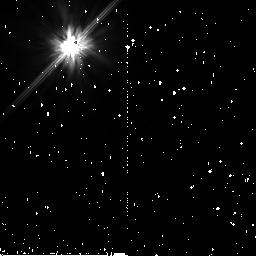
Target: HD215984. Instrument: NICMOS/NIC2. Filter: F110W. Exposure: 43 min. Observation ID: n9bc76010

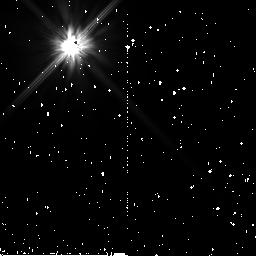
Target: HD188162-NICMOS. Instrument: NICMOS/NIC2. Filter: F110W. Exposure: 45 min. Observation ID: n9bc72010

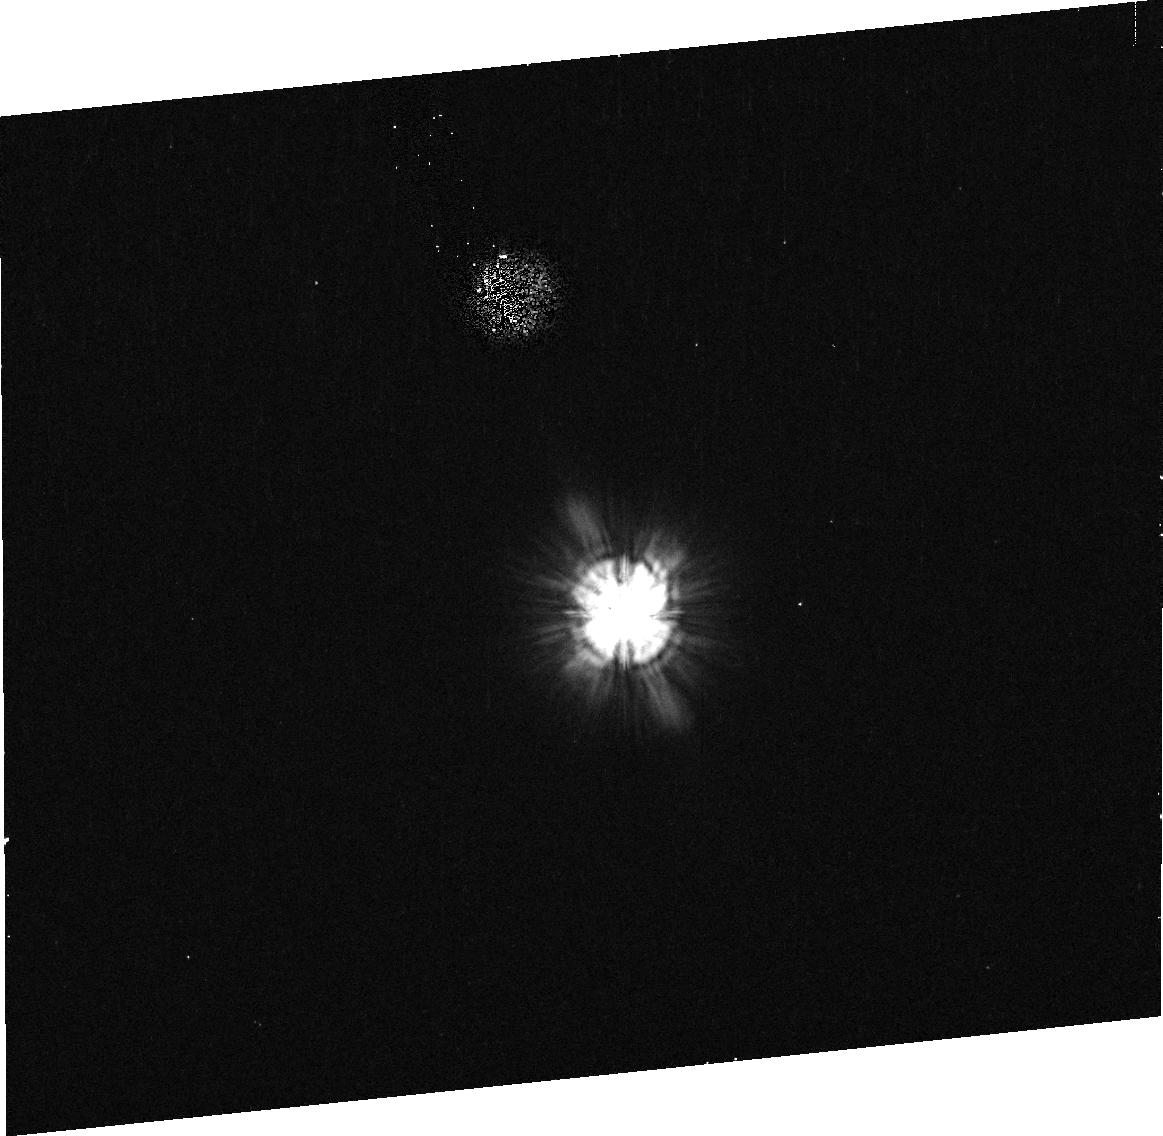
Target: BD+05D378. Instrument: ACS/HRC. Filter: F606W. Exposure: 3 min. Observation ID: j9bc05070

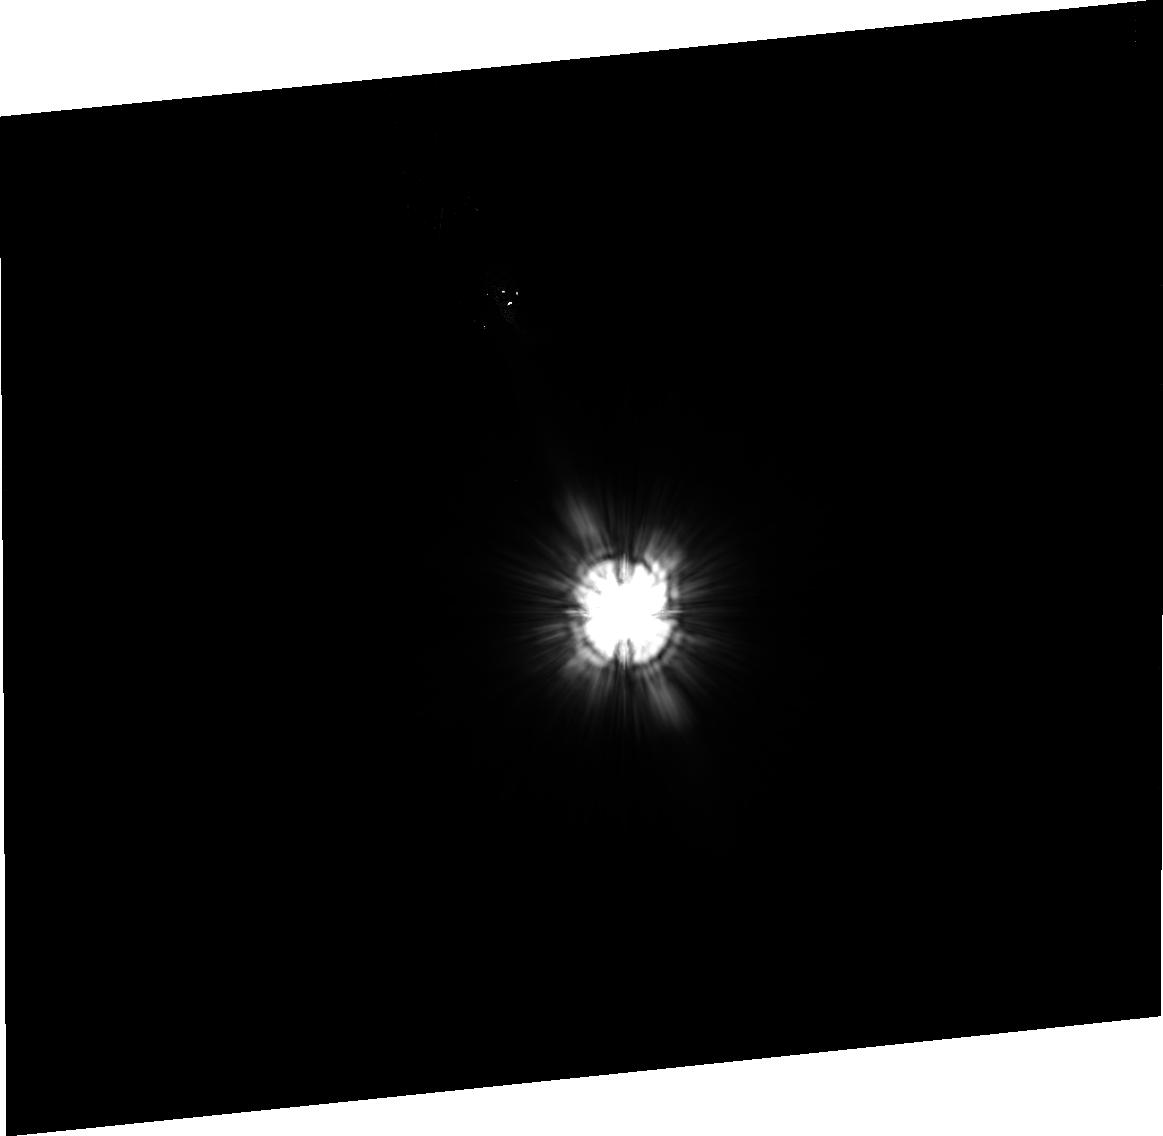
Target: HD35850. Instrument: ACS/HRC. Filter: F606W. Exposure: 33 min. Observation ID: j9bc19030

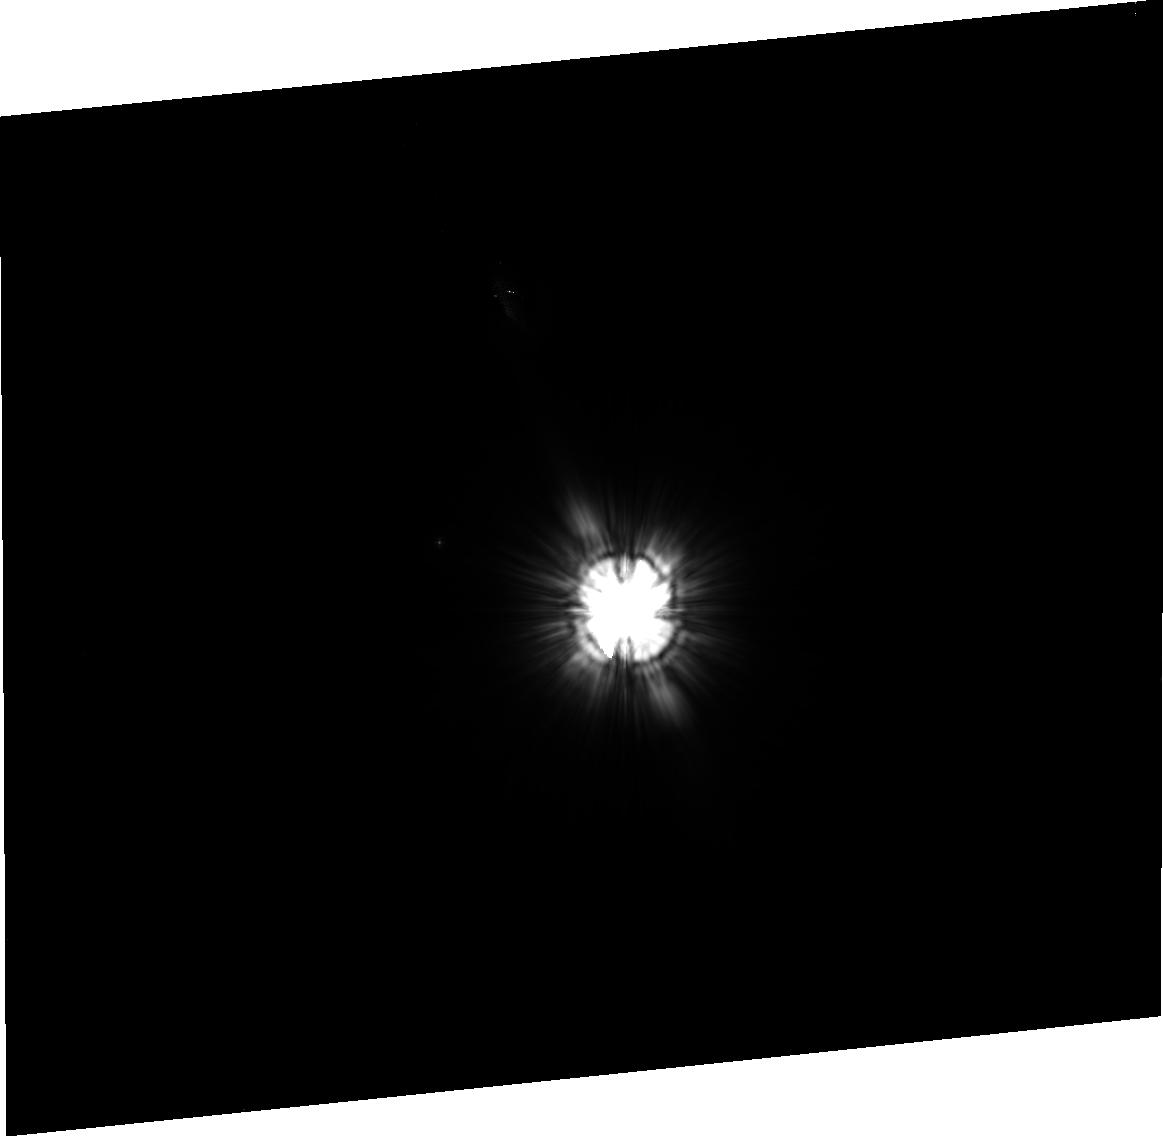
Target: HD146624. Instrument: ACS/HRC. Filter: F606W. Exposure: 34 min. Observation ID: j9bc37030

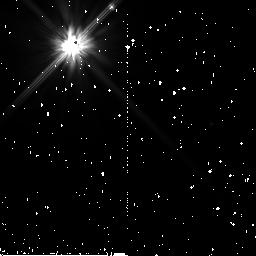
Target: HD181296A-NICMOS. Instrument: NICMOS/NIC2. Filter: F110W. Exposure: 45 min. Observation ID: n9bc71010

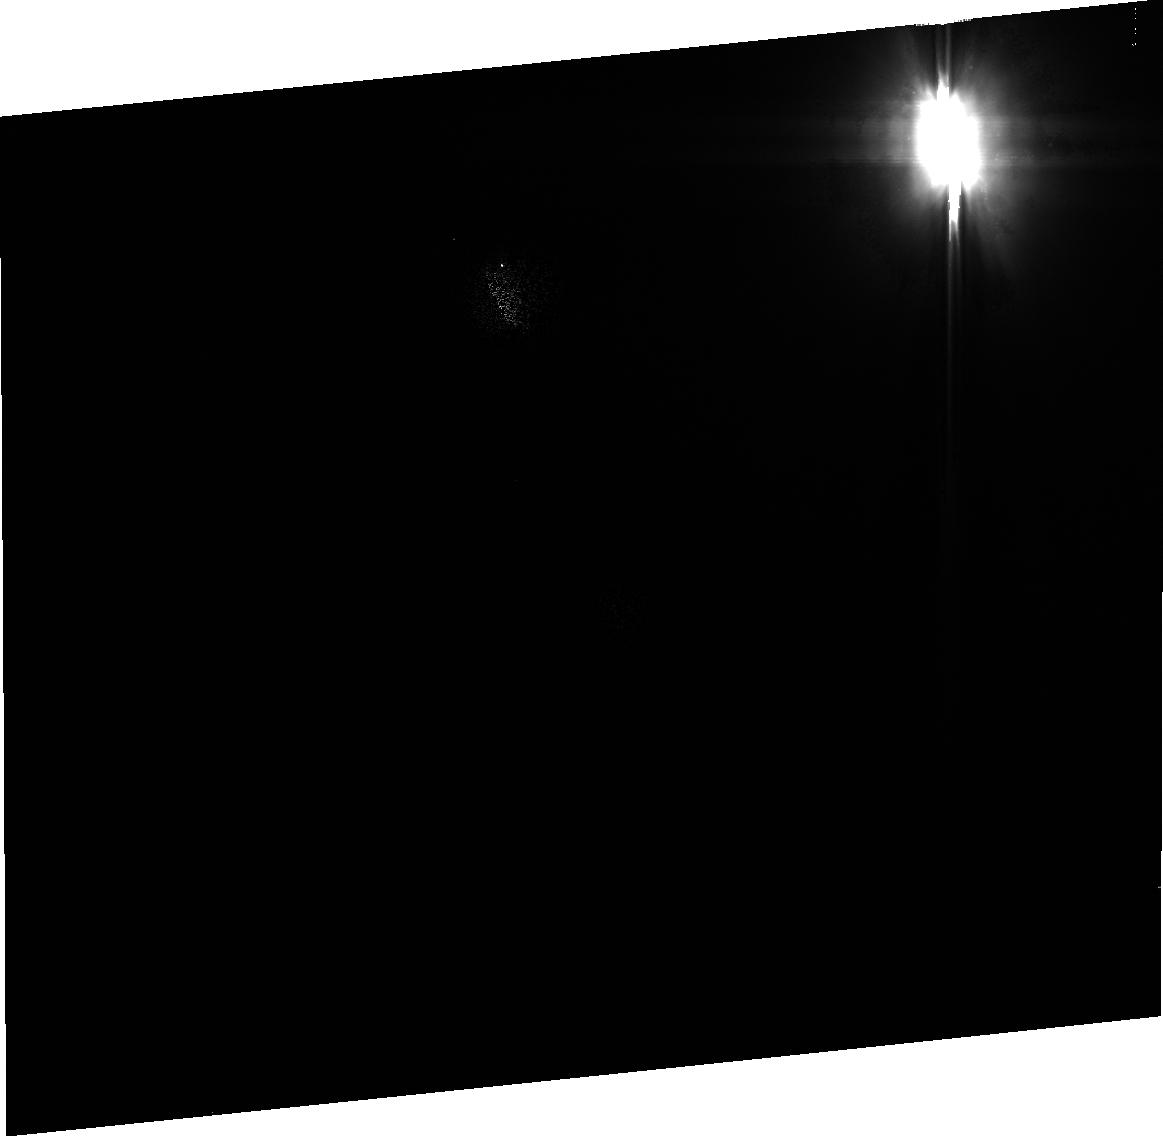
Target: HD31906. Instrument: ACS/HRC. Filter: F606W. Exposure: 2 min. Observation ID: j9bc04010

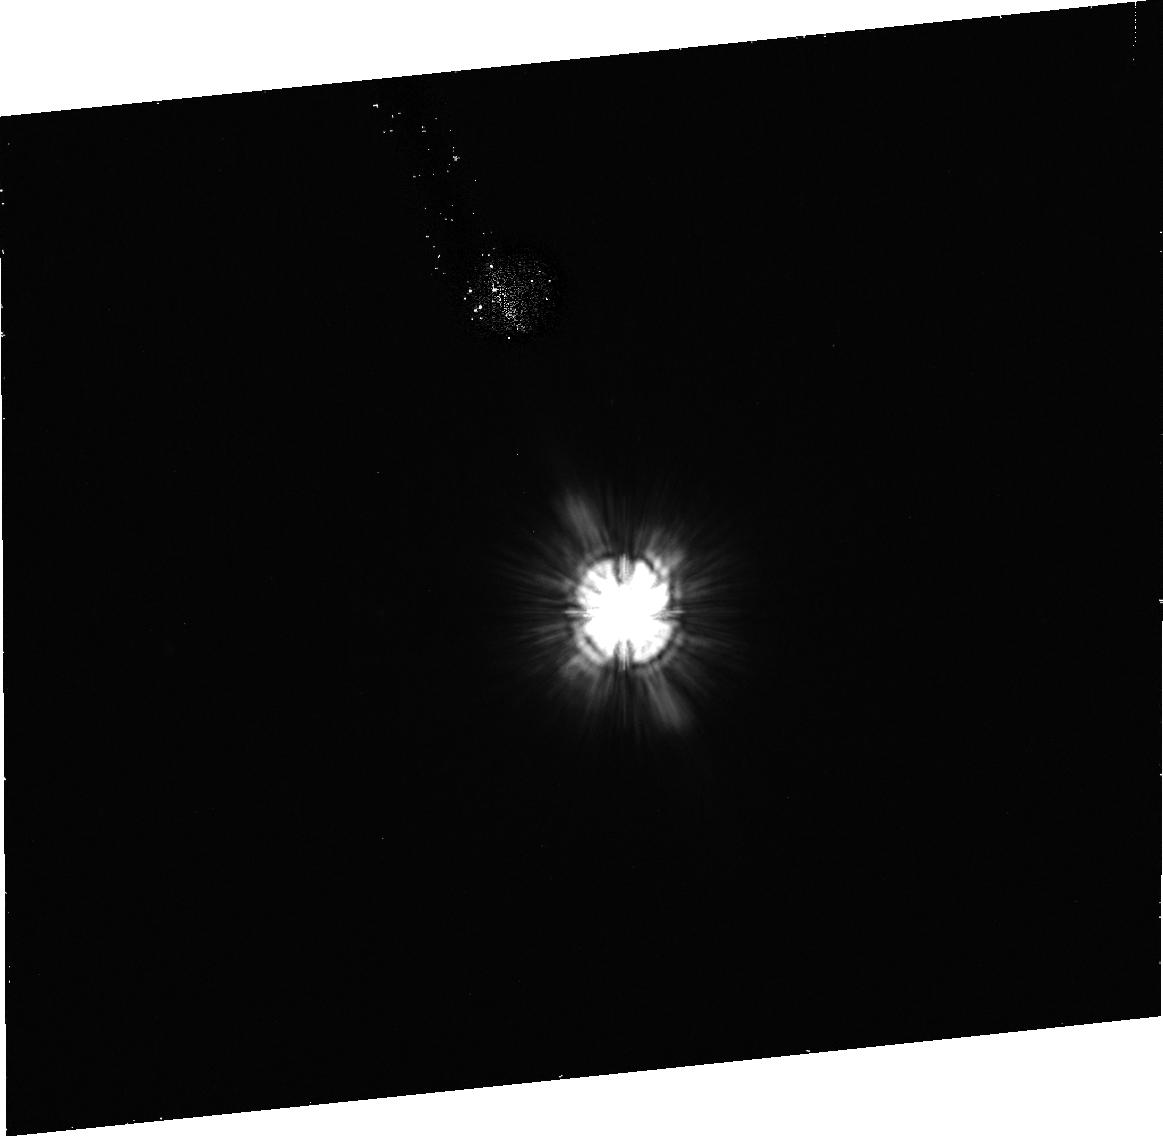
Target: GJ3305. Instrument: ACS/HRC. Filter: F606W. Exposure: 35 min. Observation ID: j9bc01090

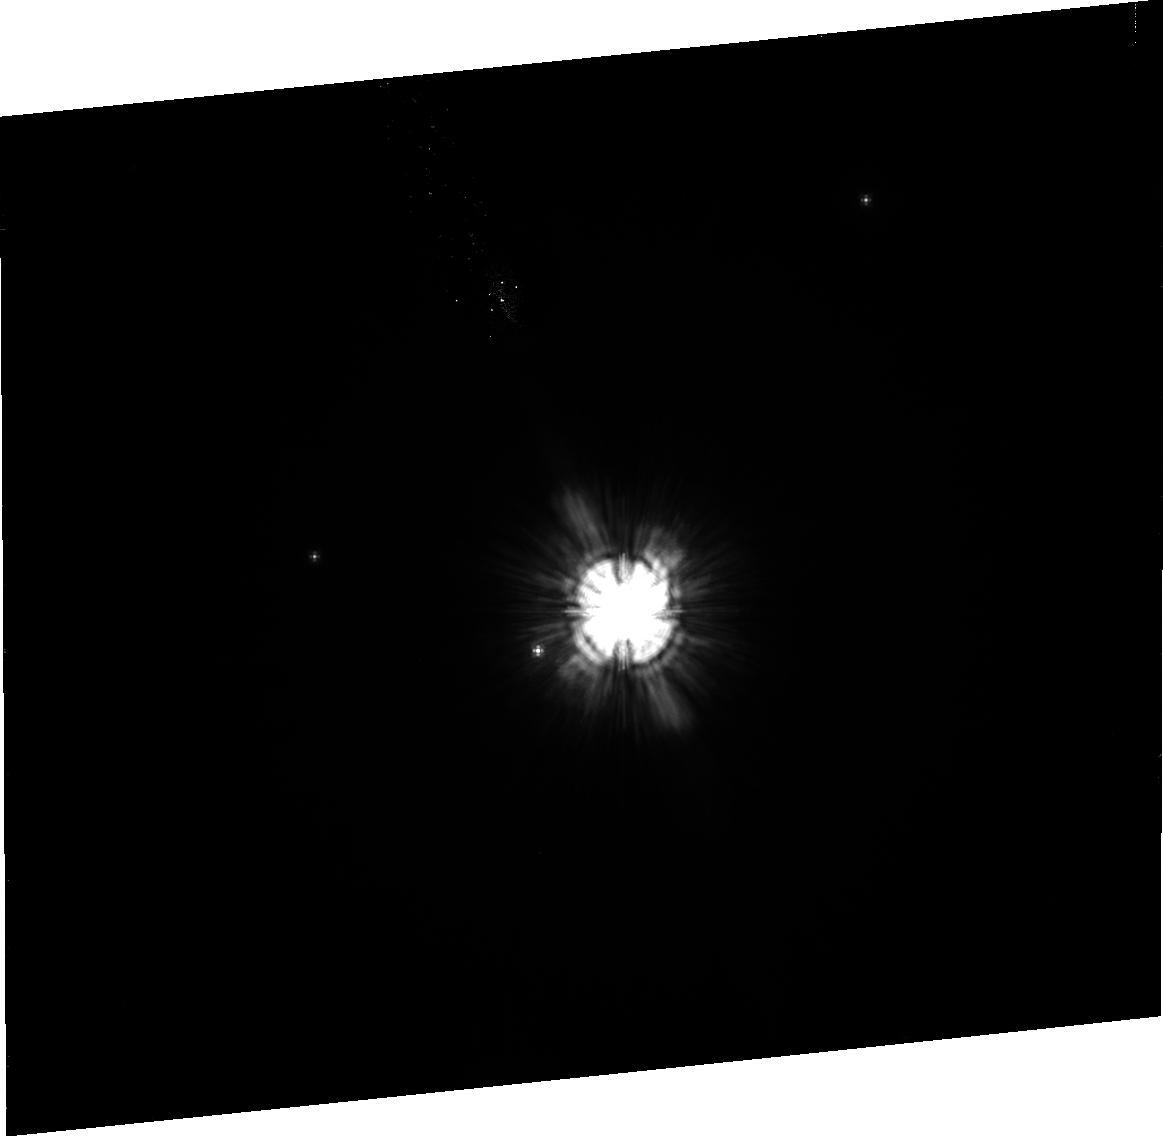
Target: HD171778. Instrument: ACS/HRC. Filter: F606W. Exposure: 44 min. Observation ID: j9bc26010

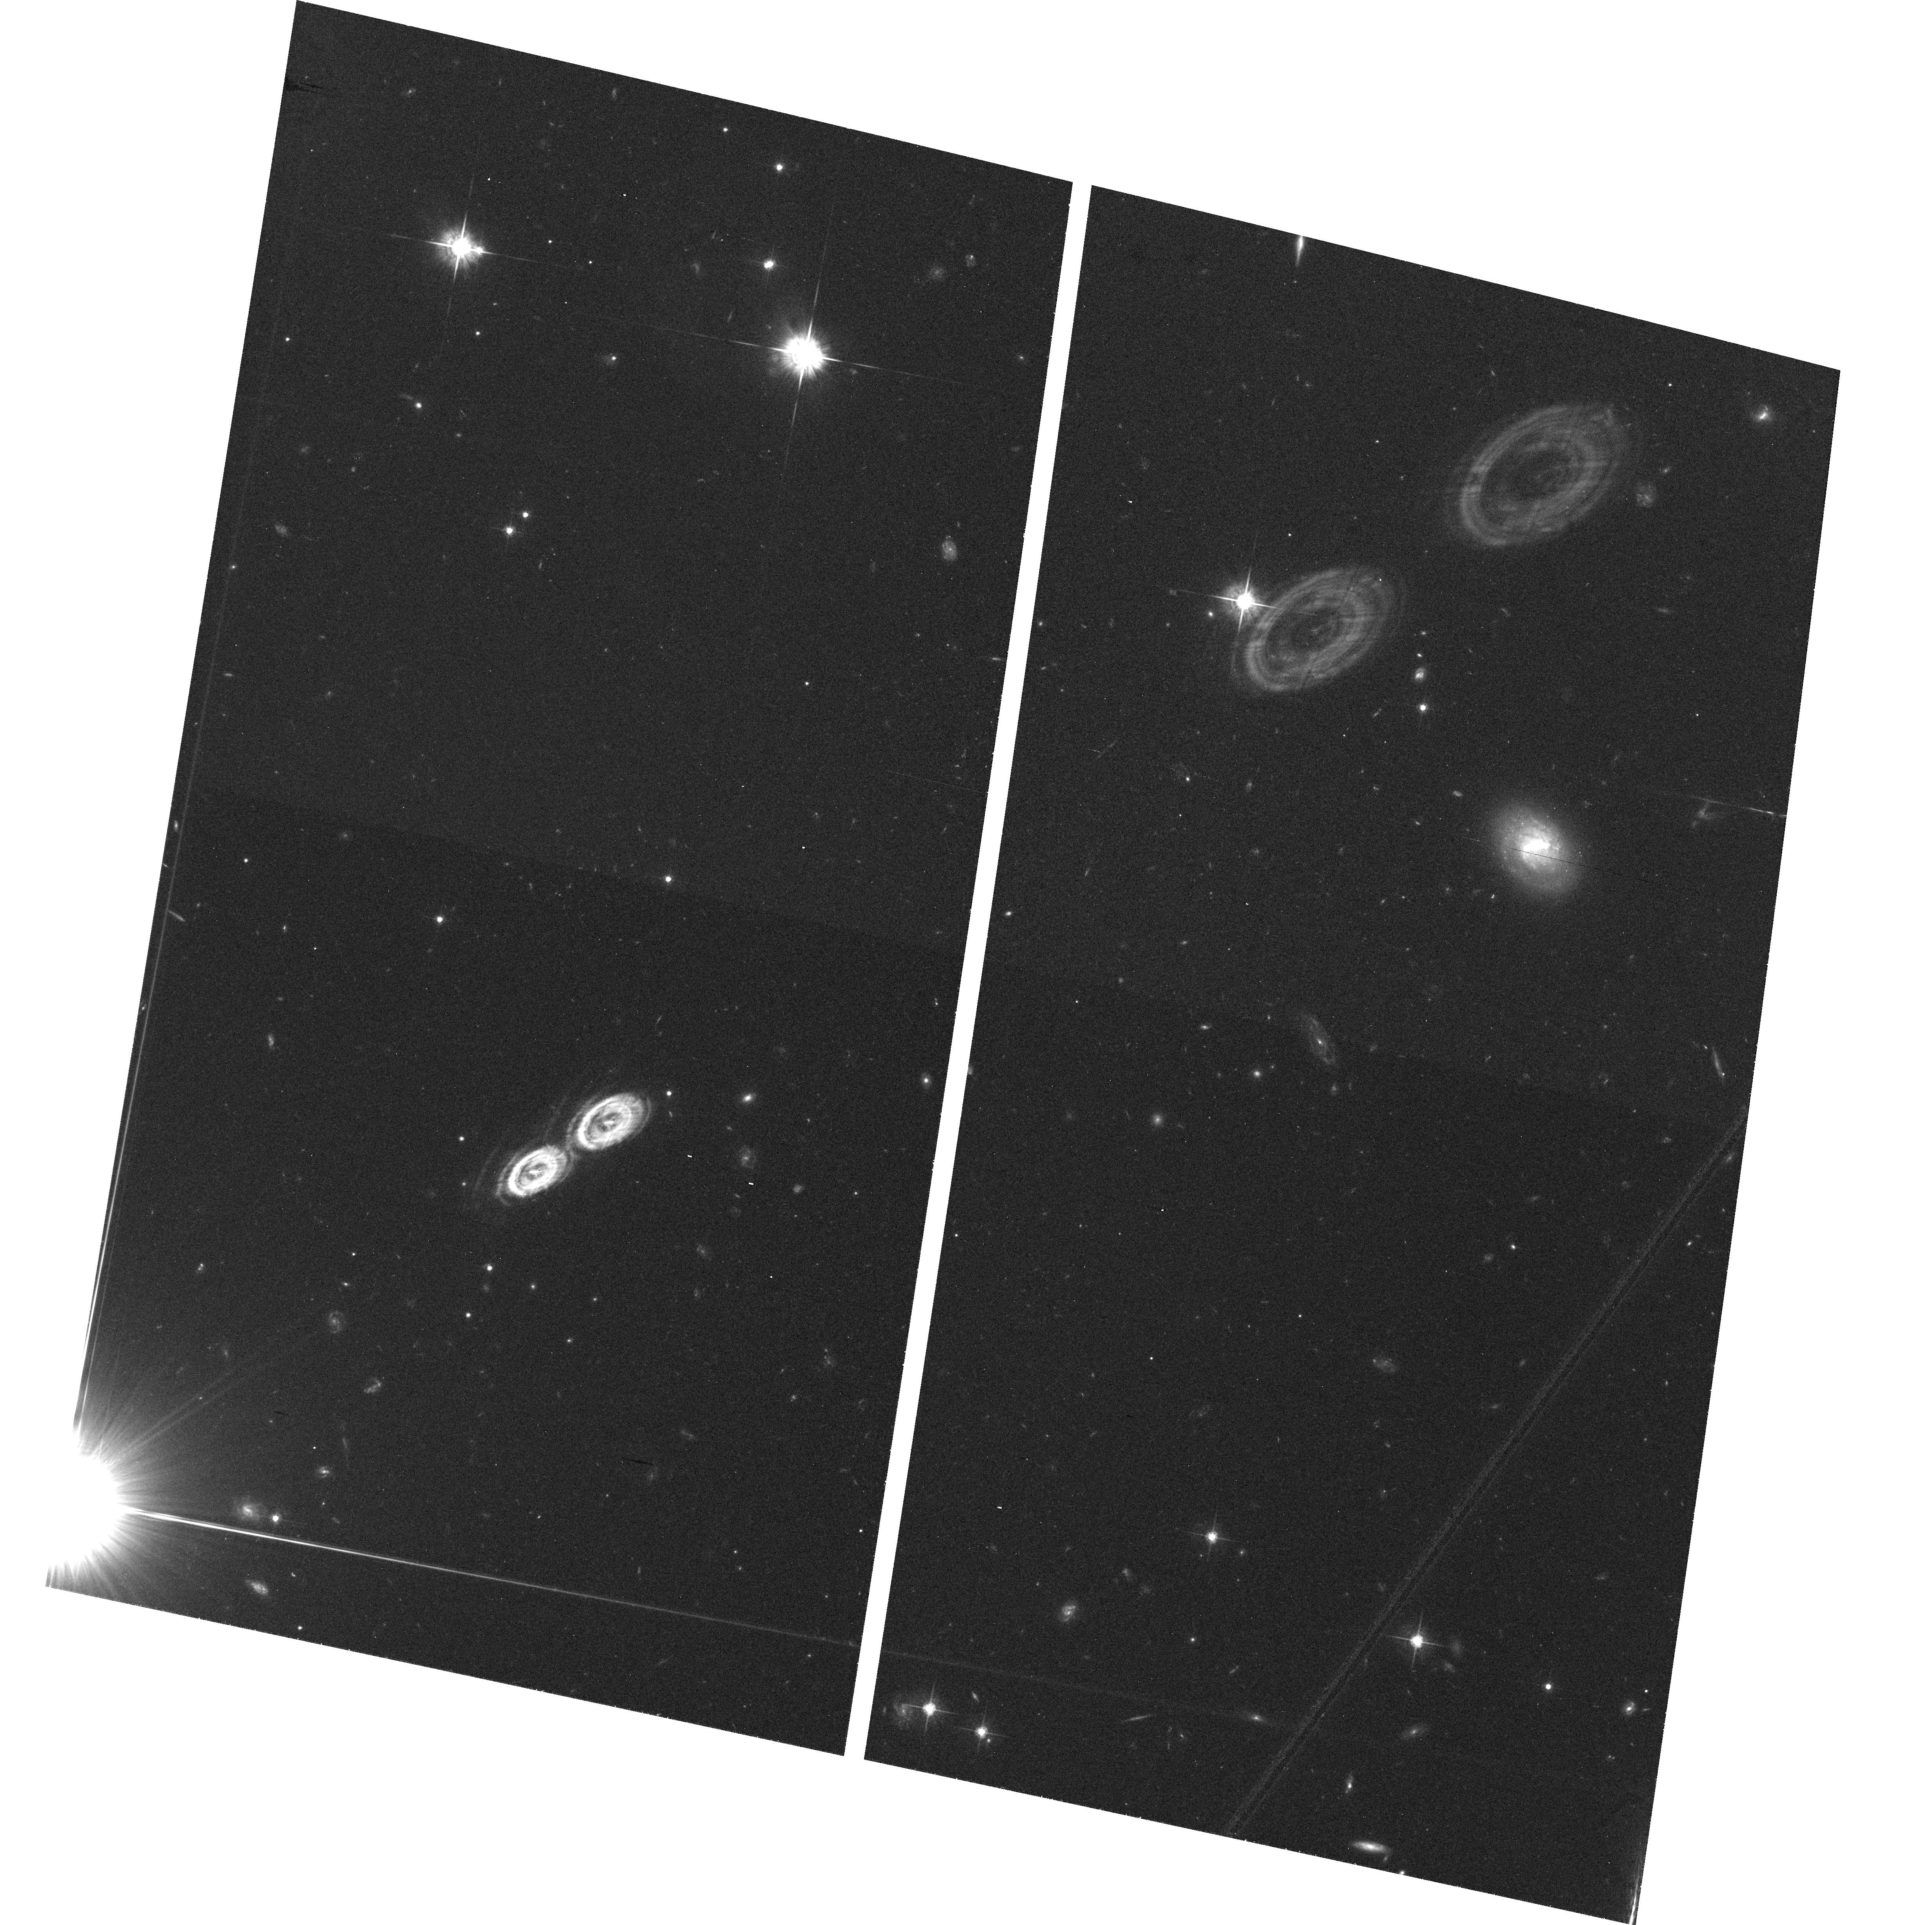
Target: field at RA 69.406°, Dec -2.491°. Instrument: ACS/WFC. Filter: F625W. Exposure: 29 min. Observation ID: hst_10487_01_acs_wfc_f625w_j9bc01

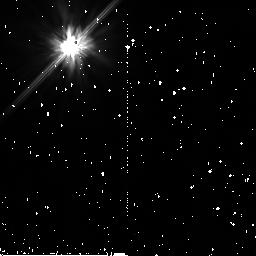
Target: GJ871.1B-NICMOS. Instrument: NICMOS/NIC2. Filter: F110W. Exposure: 43 min. Observation ID: n9bc75010

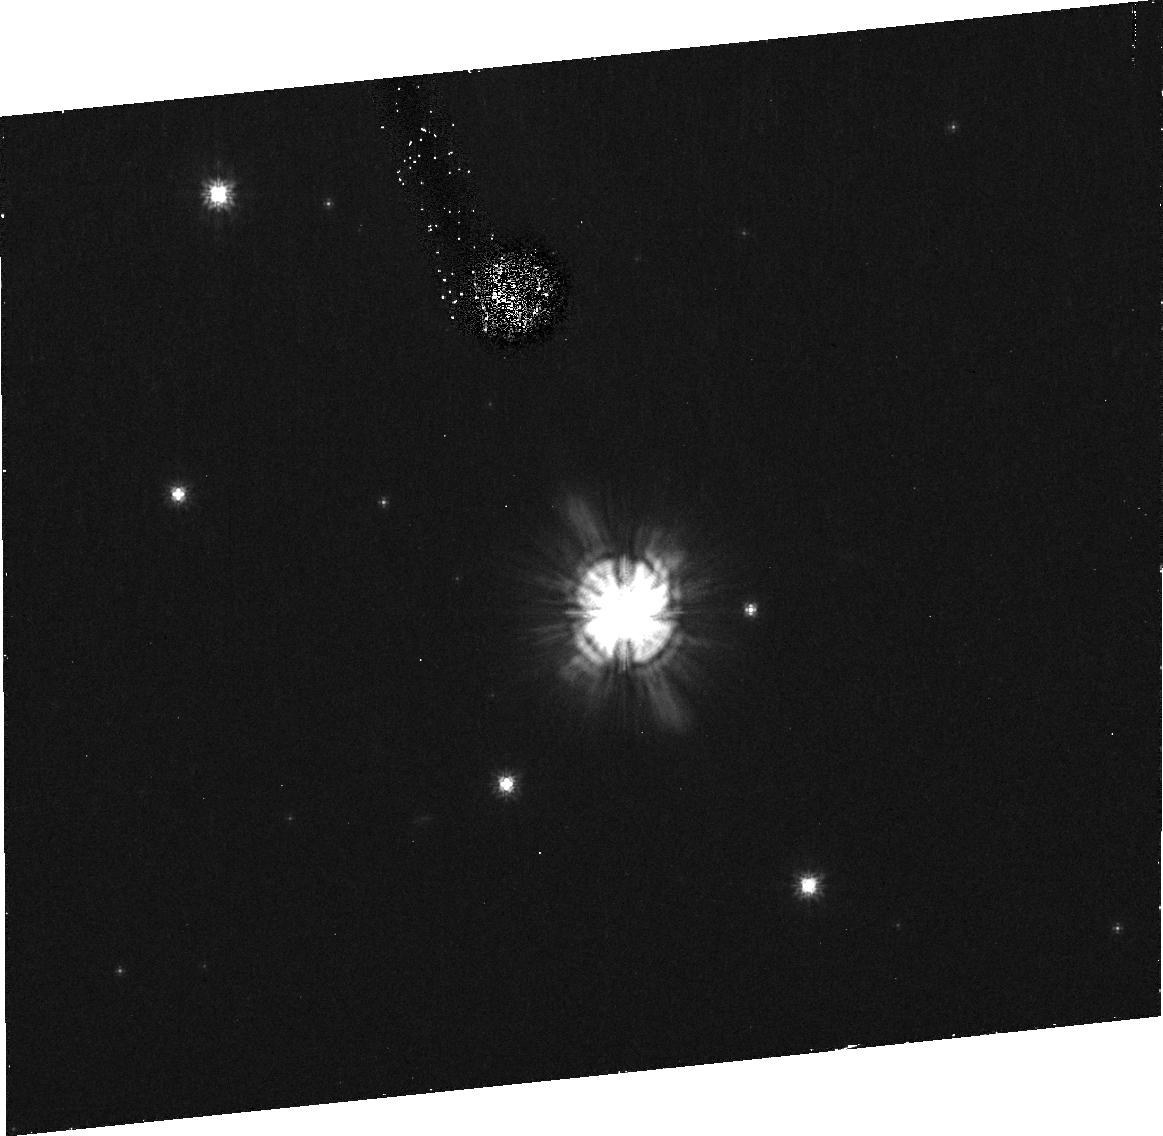
Target: HD155555C. Instrument: ACS/HRC. Filter: F606W. Exposure: 41 min. Observation ID: j9bc25080

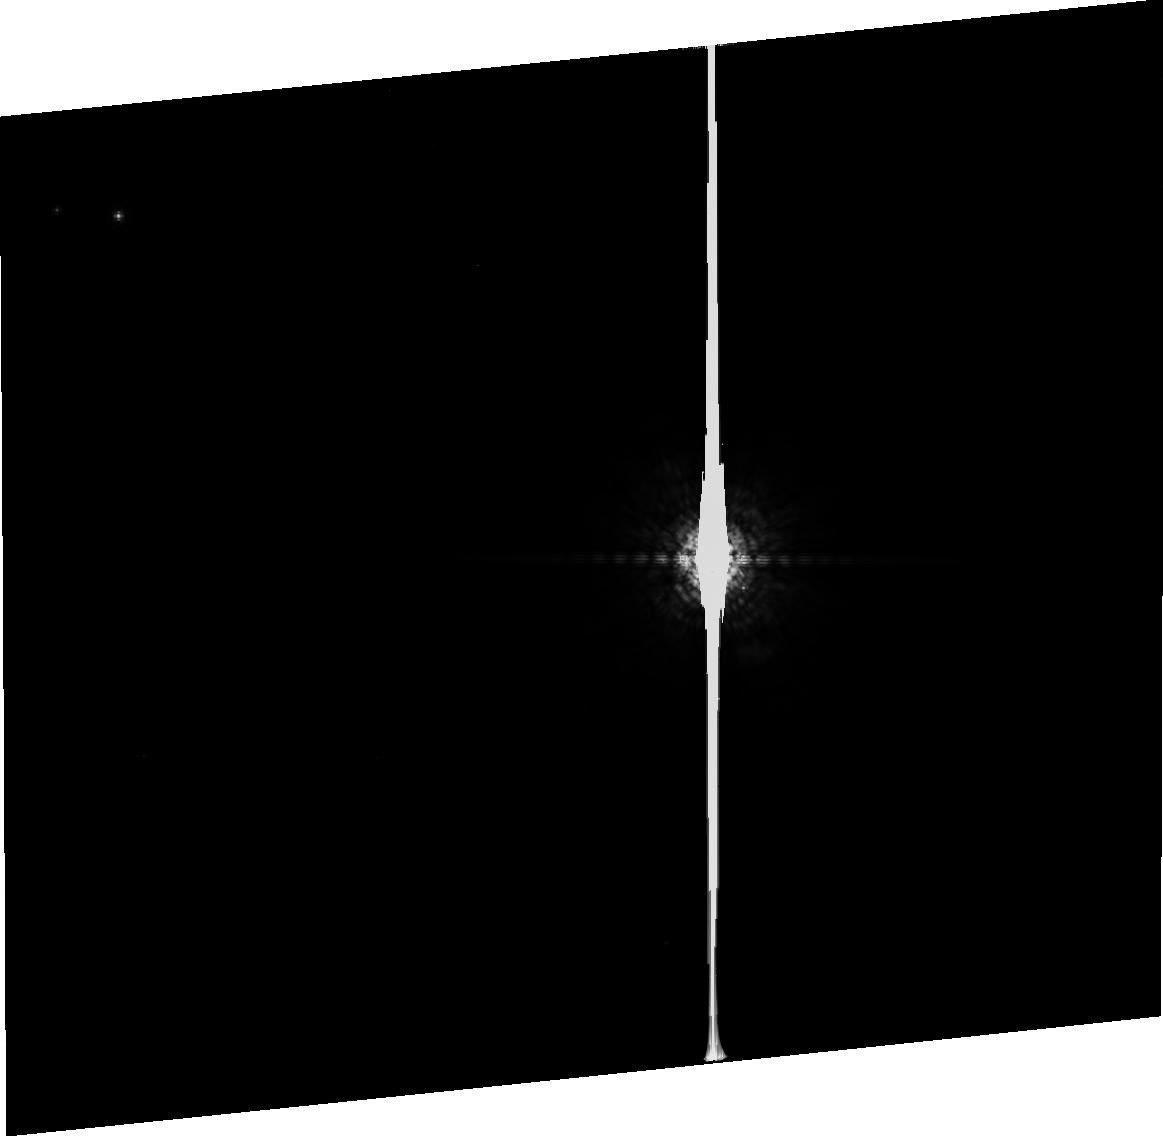
Target: HD144628. Instrument: ACS/HRC. Filter: F550M. Exposure: 43 min. Observation ID: j9bc16010

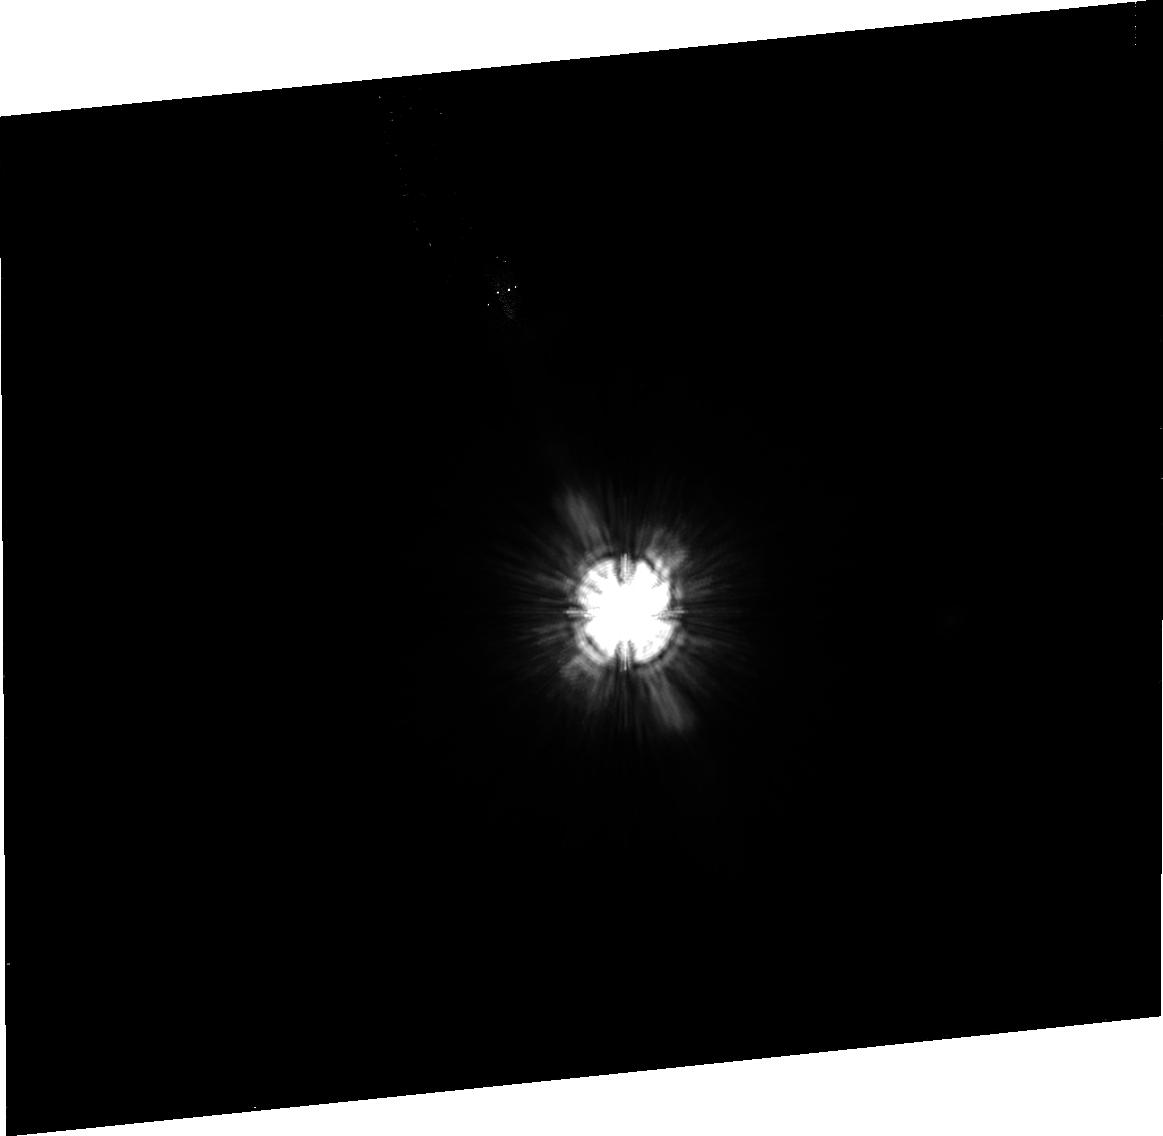
Target: HD209336. Instrument: ACS/HRC. Filter: F606W. Exposure: 38 min. Observation ID: j9bc30010

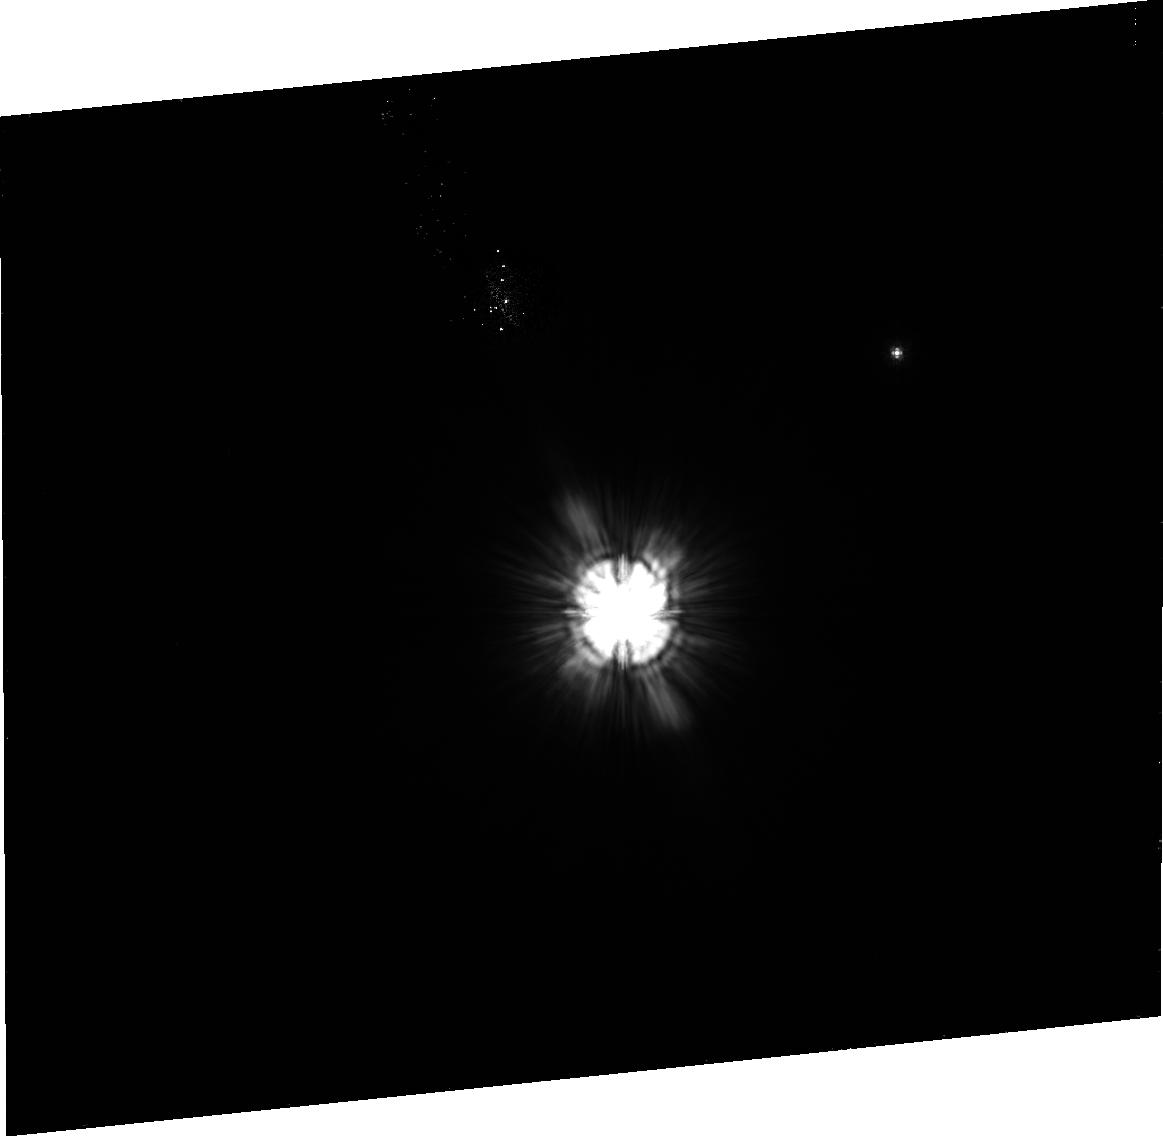
Target: HD15685. Instrument: ACS/HRC. Filter: F606W. Exposure: 35 min. Observation ID: j9bc06010

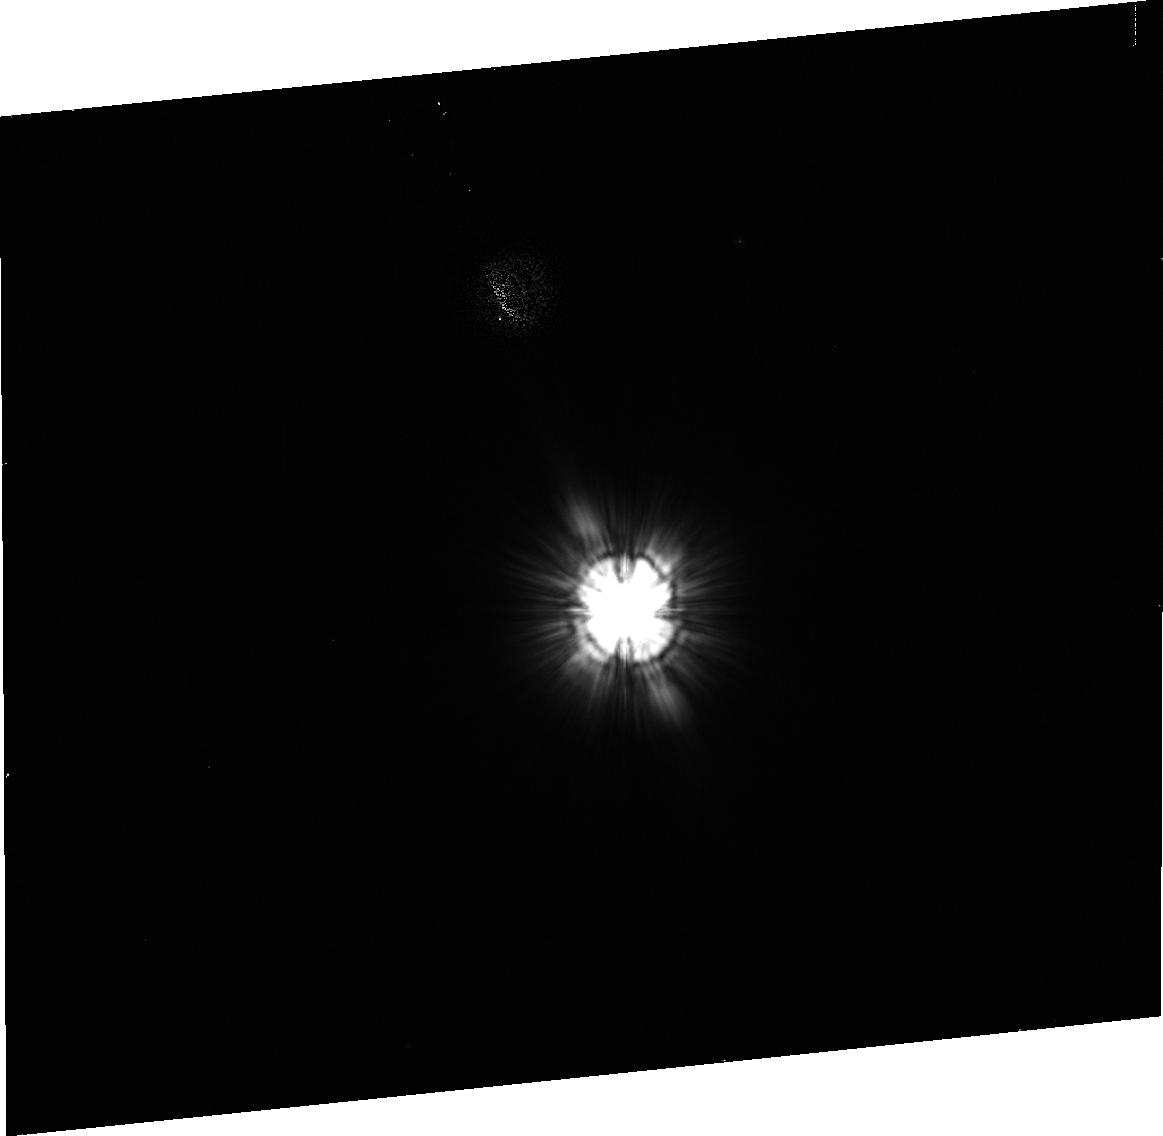
Target: HD142851. Instrument: ACS/HRC. Filter: F606W. Exposure: 2 min. Observation ID: j9bc38010

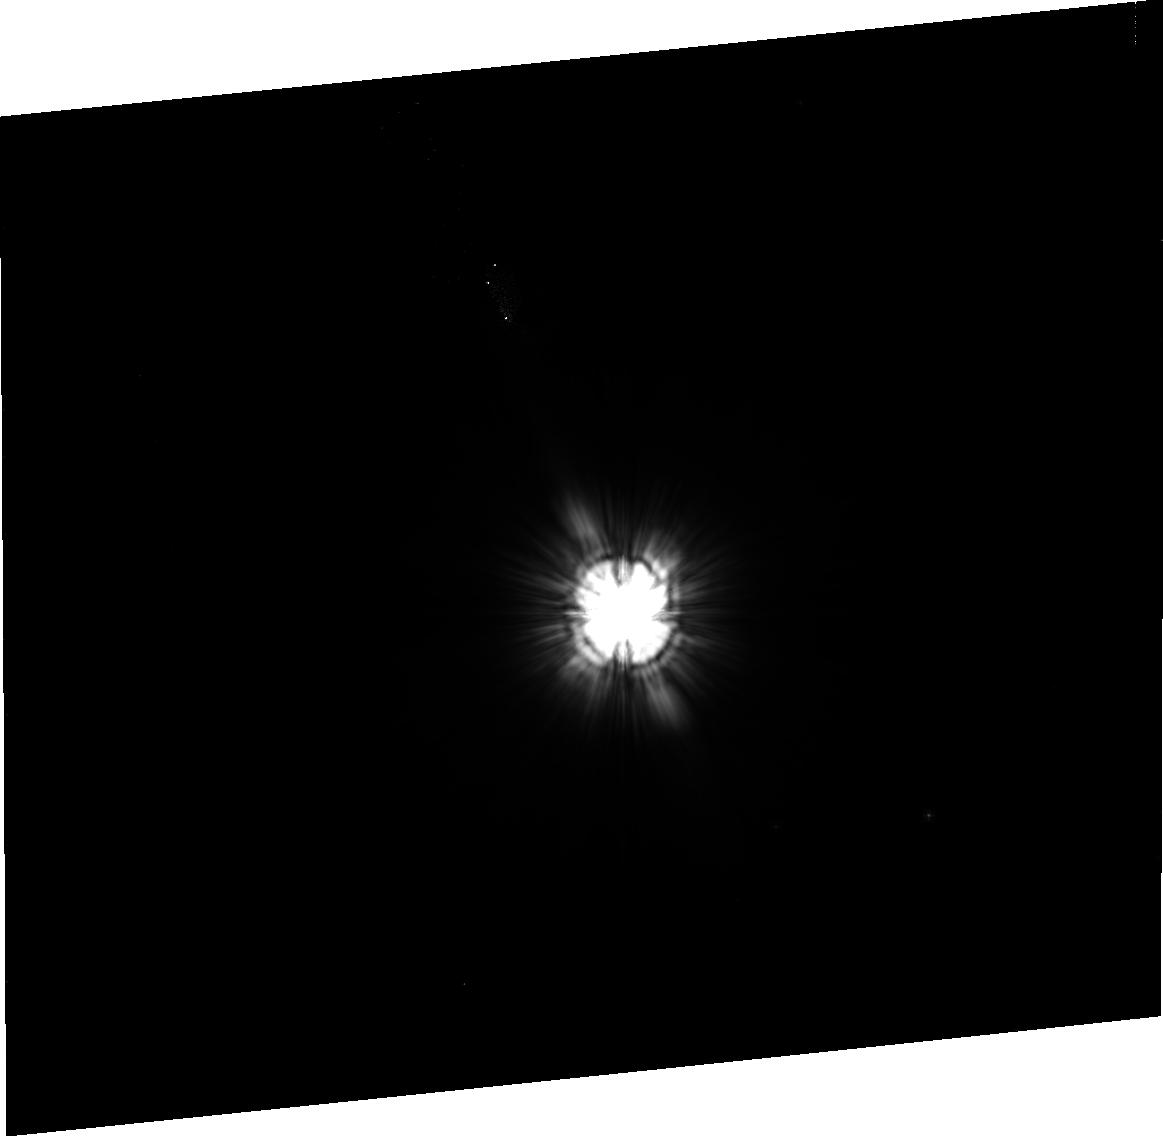
Target: HD32115. Instrument: ACS/HRC. Filter: F606W. Exposure: 32 min. Observation ID: j9bc24020

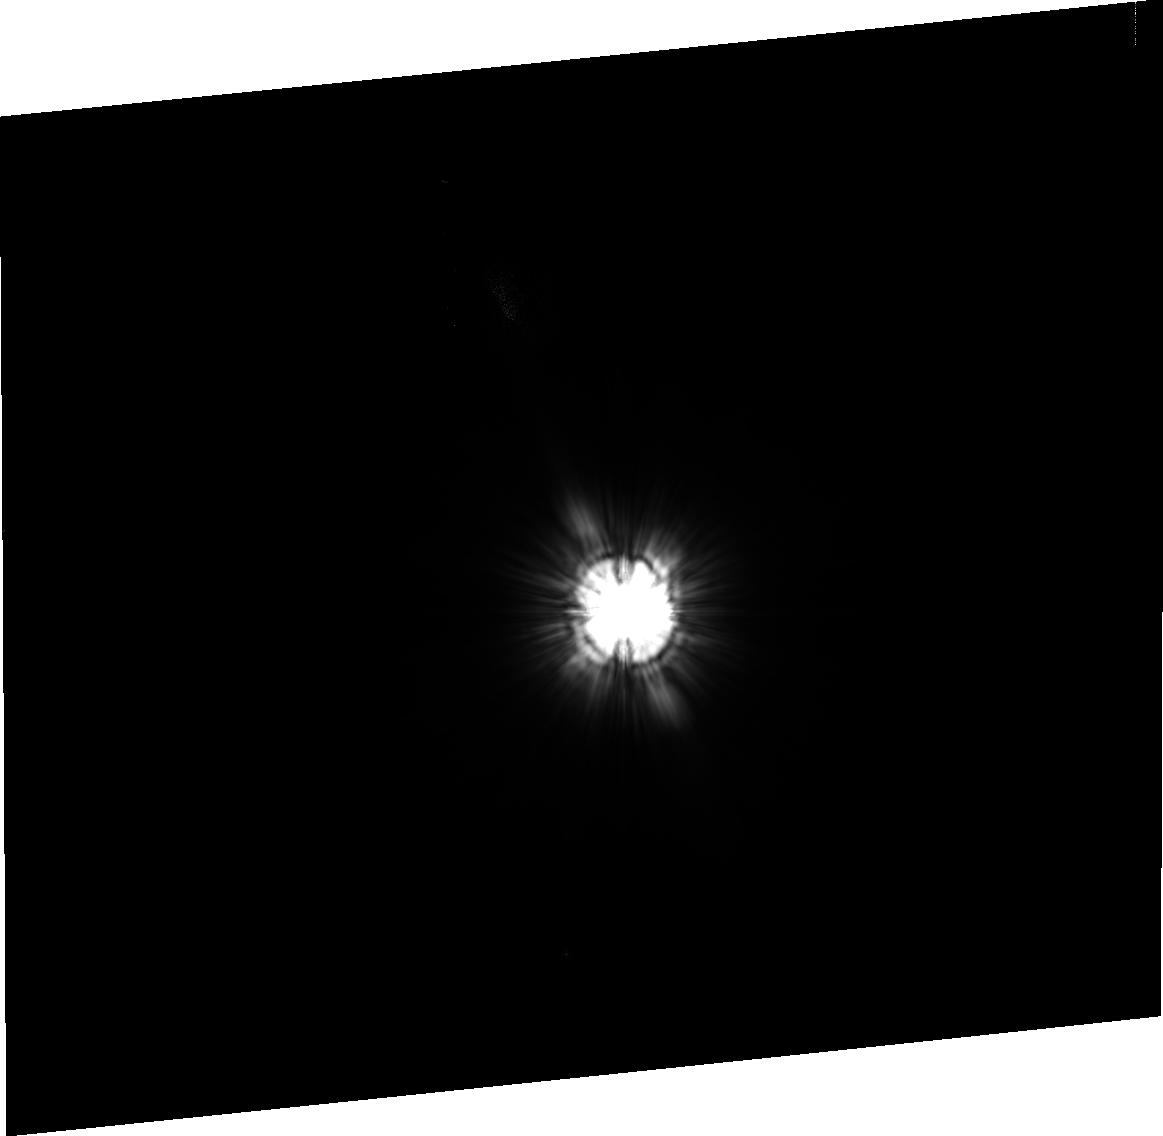
Target: HD165040. Instrument: ACS/HRC. Filter: F606W. Exposure: 2 min. Observation ID: j9bc36010

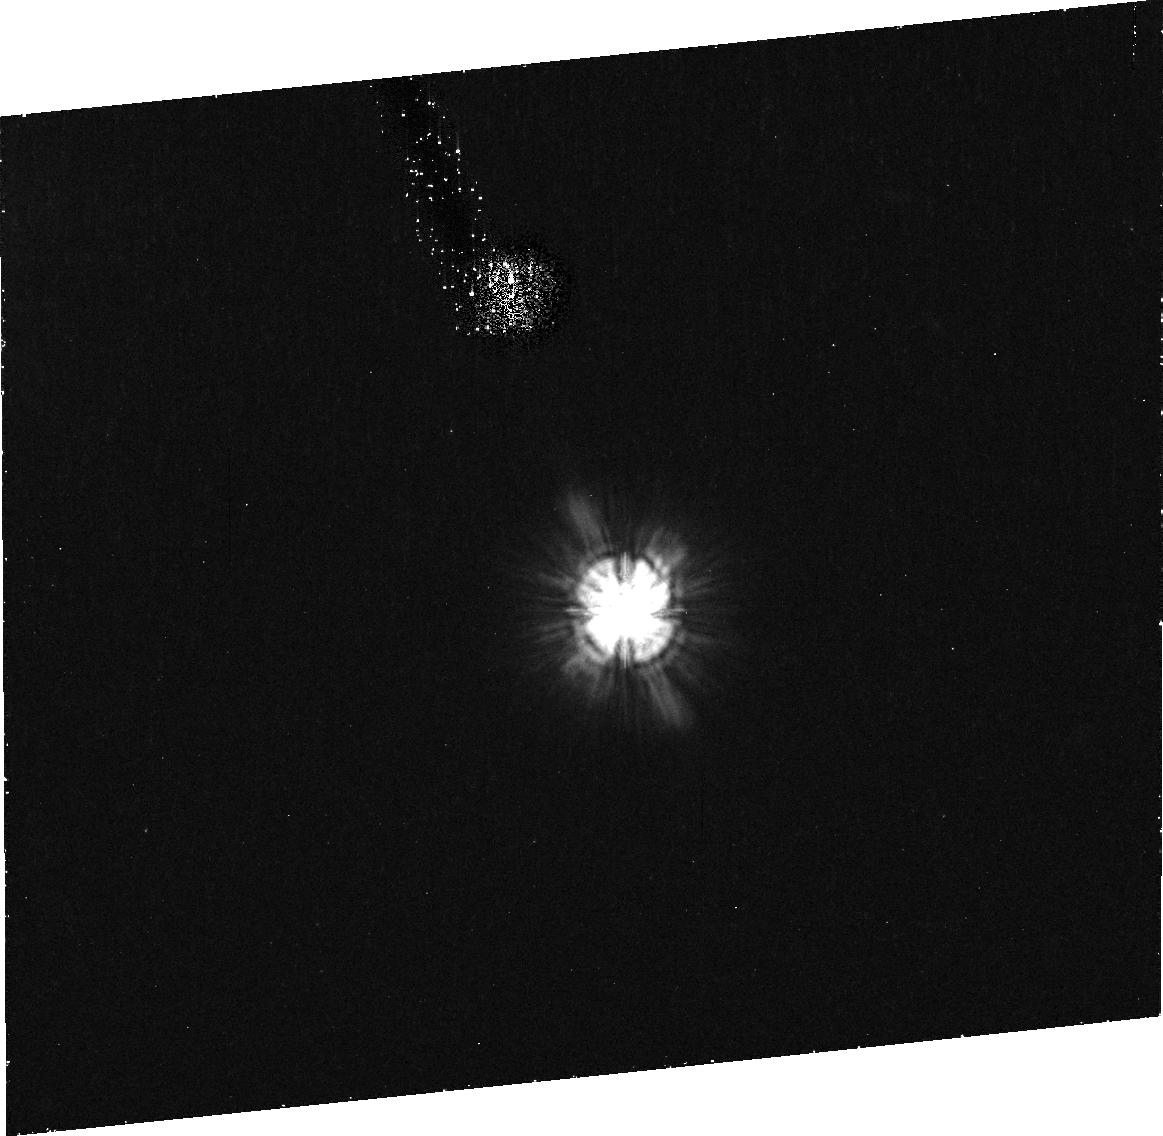
Target: BD+30D397B. Instrument: ACS/HRC. Filter: F606W. Exposure: 35 min. Observation ID: j9bc59020

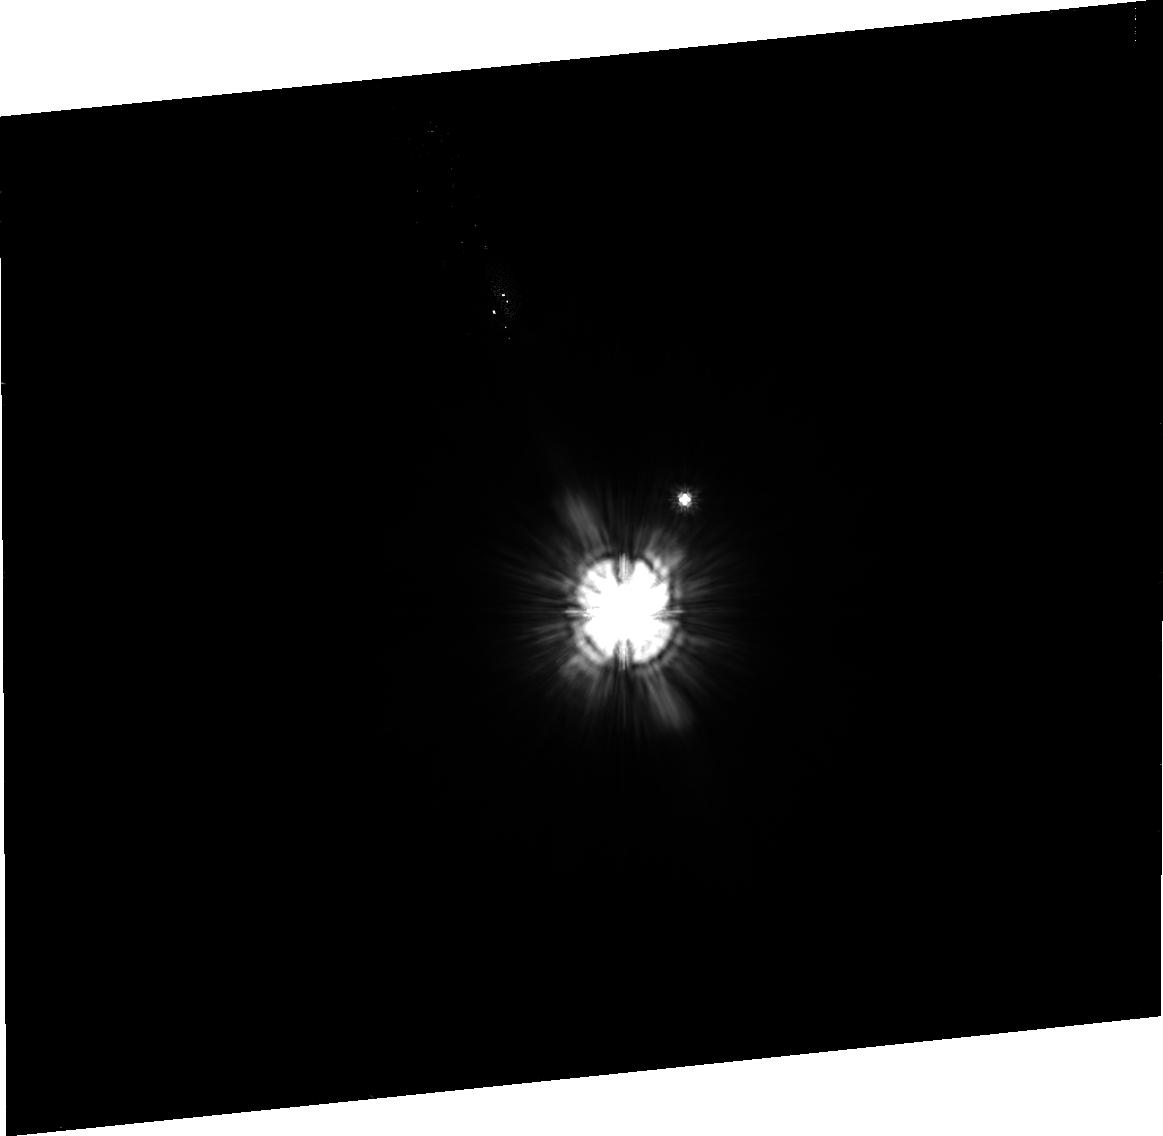
Target: HD28159. Instrument: ACS/HRC. Filter: F606W. Exposure: 34 min. Observation ID: j9bc02020

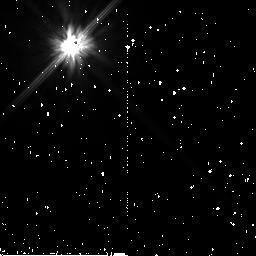
Target: HD216211-NICMOS. Instrument: NICMOS/NIC2. Filter: F110W. Exposure: 43 min. Observation ID: n9bc74010

A Search for Debris Disks in the Coeval Beta Pictoris Moving Group (PI: Ardila, David R.)

Resolved observations of debris disks present us with the opportunity of studying planetary evolution in other solar systems. We propose to search for debris disks in the Beta Pictoris moving group (8-20 Myrs, 10-50 pc away) , which provides a coeval sample of multiple spectral types, and it has already produced two magnificent resolved debris disks: AU Mic and Beta Pic. Such coeval sample will provide us with a snapshop of the crucial time in disk evolution in which the disk makes the transition from optically thick to optically thin, and it will be useful to study the stellar mass dependence of the disk evolution.